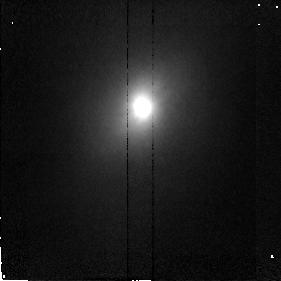
Target: NGC4418. Instrument: NICMOS/NIC2. Filter: F160W. Exposure: 6 min. Observation ID: n46802020

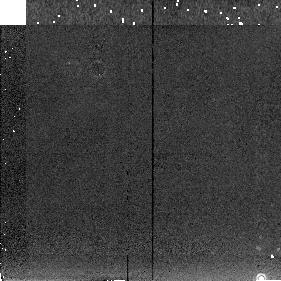
Target: NGC4258-SKY. Instrument: NICMOS/NIC2. Filter: F222M. Exposure: 3 min. Observation ID: n46801060

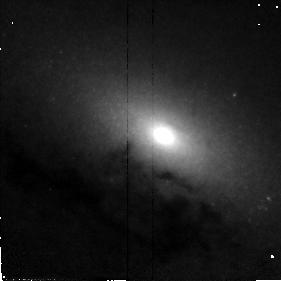
Target: NGC4258. Instrument: NICMOS/NIC2. Filter: F110W. Exposure: 4 min. Observation ID: n46801010

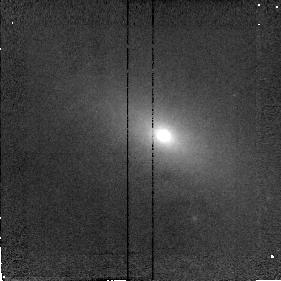
Target: NGC4258. Instrument: NICMOS/NIC2. Filter: F187N. Exposure: 5 min. Observation ID: n46801020

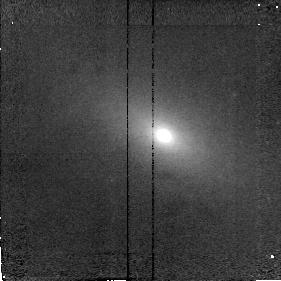
Target: NGC4258. Instrument: NICMOS/NIC2. Filter: F190N. Exposure: 5 min. Observation ID: n46801030

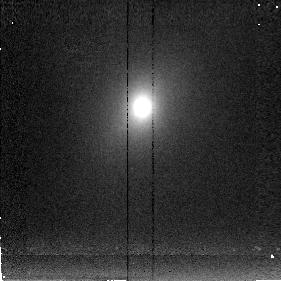
Target: NGC4418. Instrument: NICMOS/NIC2. Filter: F222M. Exposure: 8 min. Observation ID: n46802030

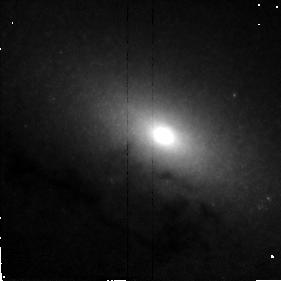
Target: NGC4258. Instrument: NICMOS/NIC2. Filter: F160W. Exposure: 4 min. Observation ID: n46801040

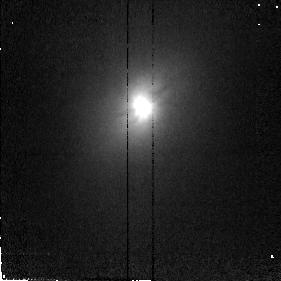
Target: NGC4418. Instrument: NICMOS/NIC2. Filter: F110W. Exposure: 6 min. Observation ID: n46802010

DUST EMBEDDED BLACKHOLES/AGN IN NEARBY GALAXIES (PI: Scoville, Nicholas Z.)

NGC 4258 is a nearby spiral galaxy (6.4 Mpc, 0.15" corresponds to 5 pc) in which VLBI measurements of H2O masers have shown strong evidence of an accretion disk surrounding a black-hole of mass 3.6x10**7 Msun (Miyoshi et 1995). The spin axis is at 119 deg to that of the host spiral, but nearly parallel to jets seen in H-alpha and the radio continuum. Although the maser emission is seen only out to radii of 7 milliarcsec, the disk may well extend further (the lack of maser emission at larger radii probably being due to dissociation of the molecules, insufficient excitation and/or gain). The nucleus of this galaxy will be imaged in the broadband filters and P-alpha to search for evidence of the outer accretion disk and to image the ionized gas jets. Ground based imaging of NGC 4418 strongly suggests the prescence of a dust -enshrouded quasar-like nucleus. In this galaxy, we will do high resolution broadband imaging to measure the size of the nucleus and search for an inner accretion disk. (Timing is such that no parallels should be done with WFPC2 or STIS.)